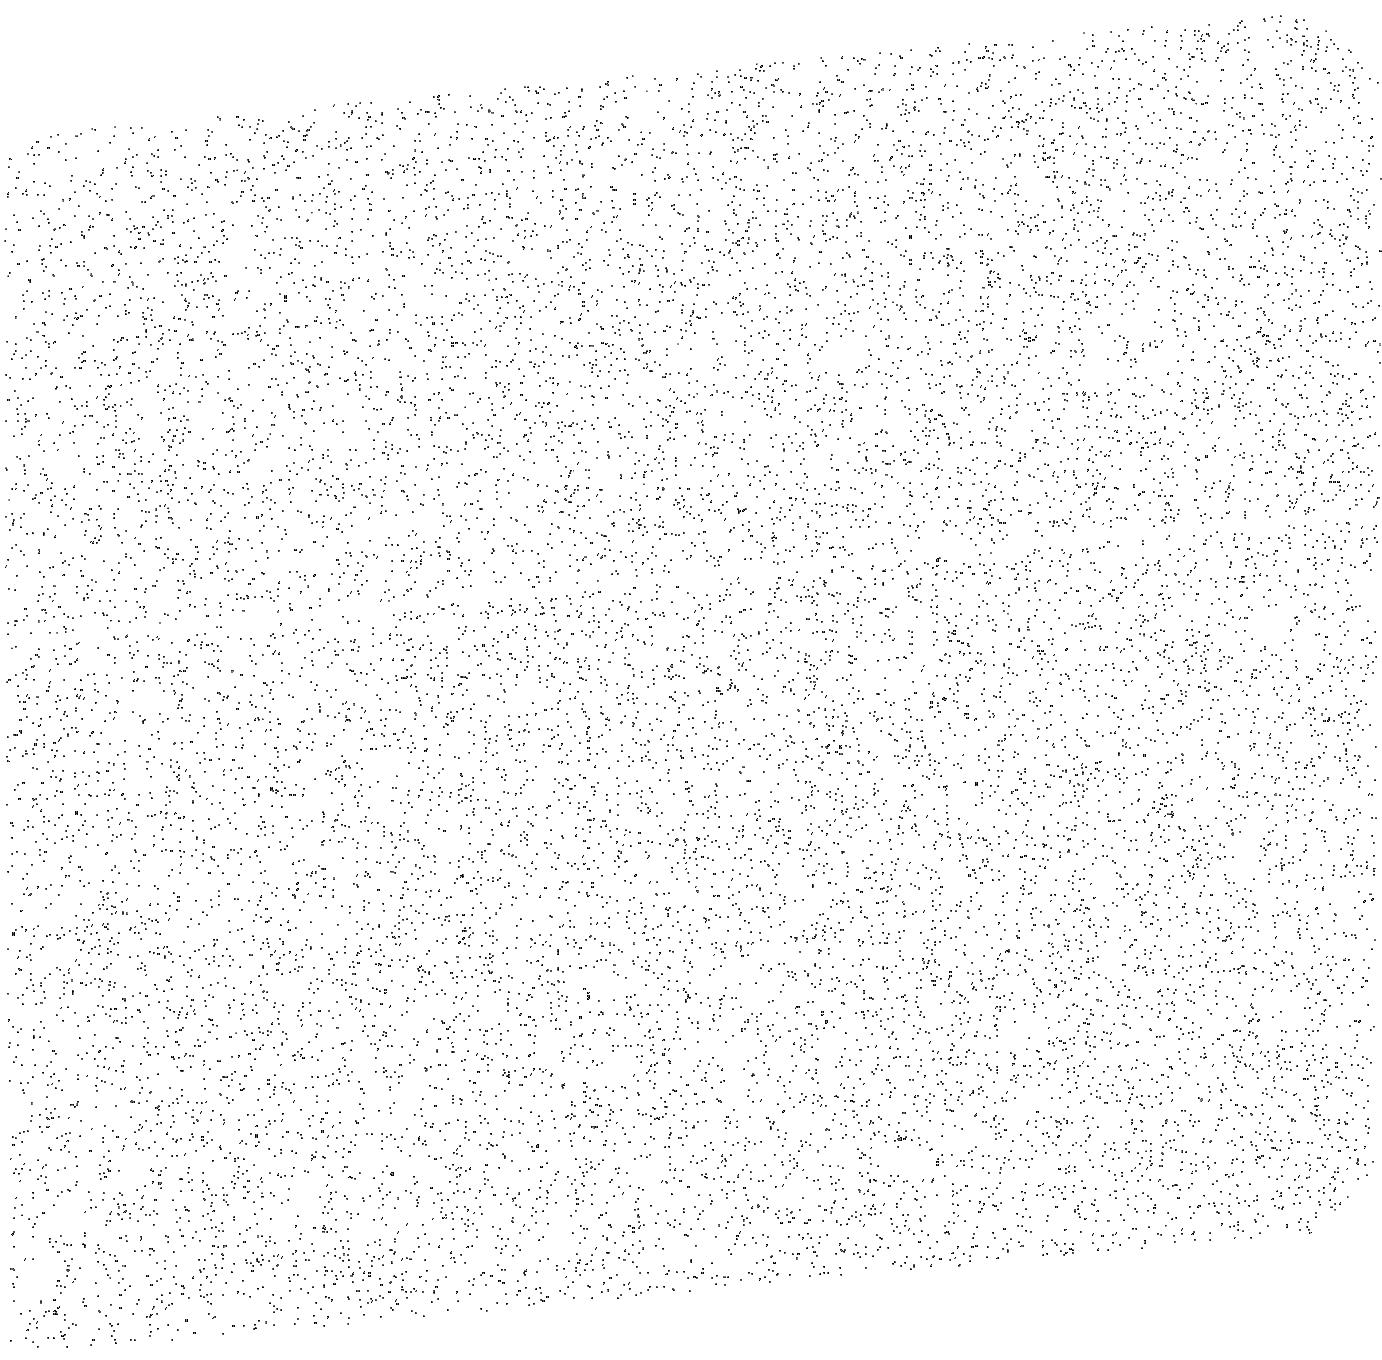
Target: SKY-NEAR-MARS. Instrument: ACS/SBC. Filter: F140LP. Exposure: 12 min. Observation ID: jd6xa5010

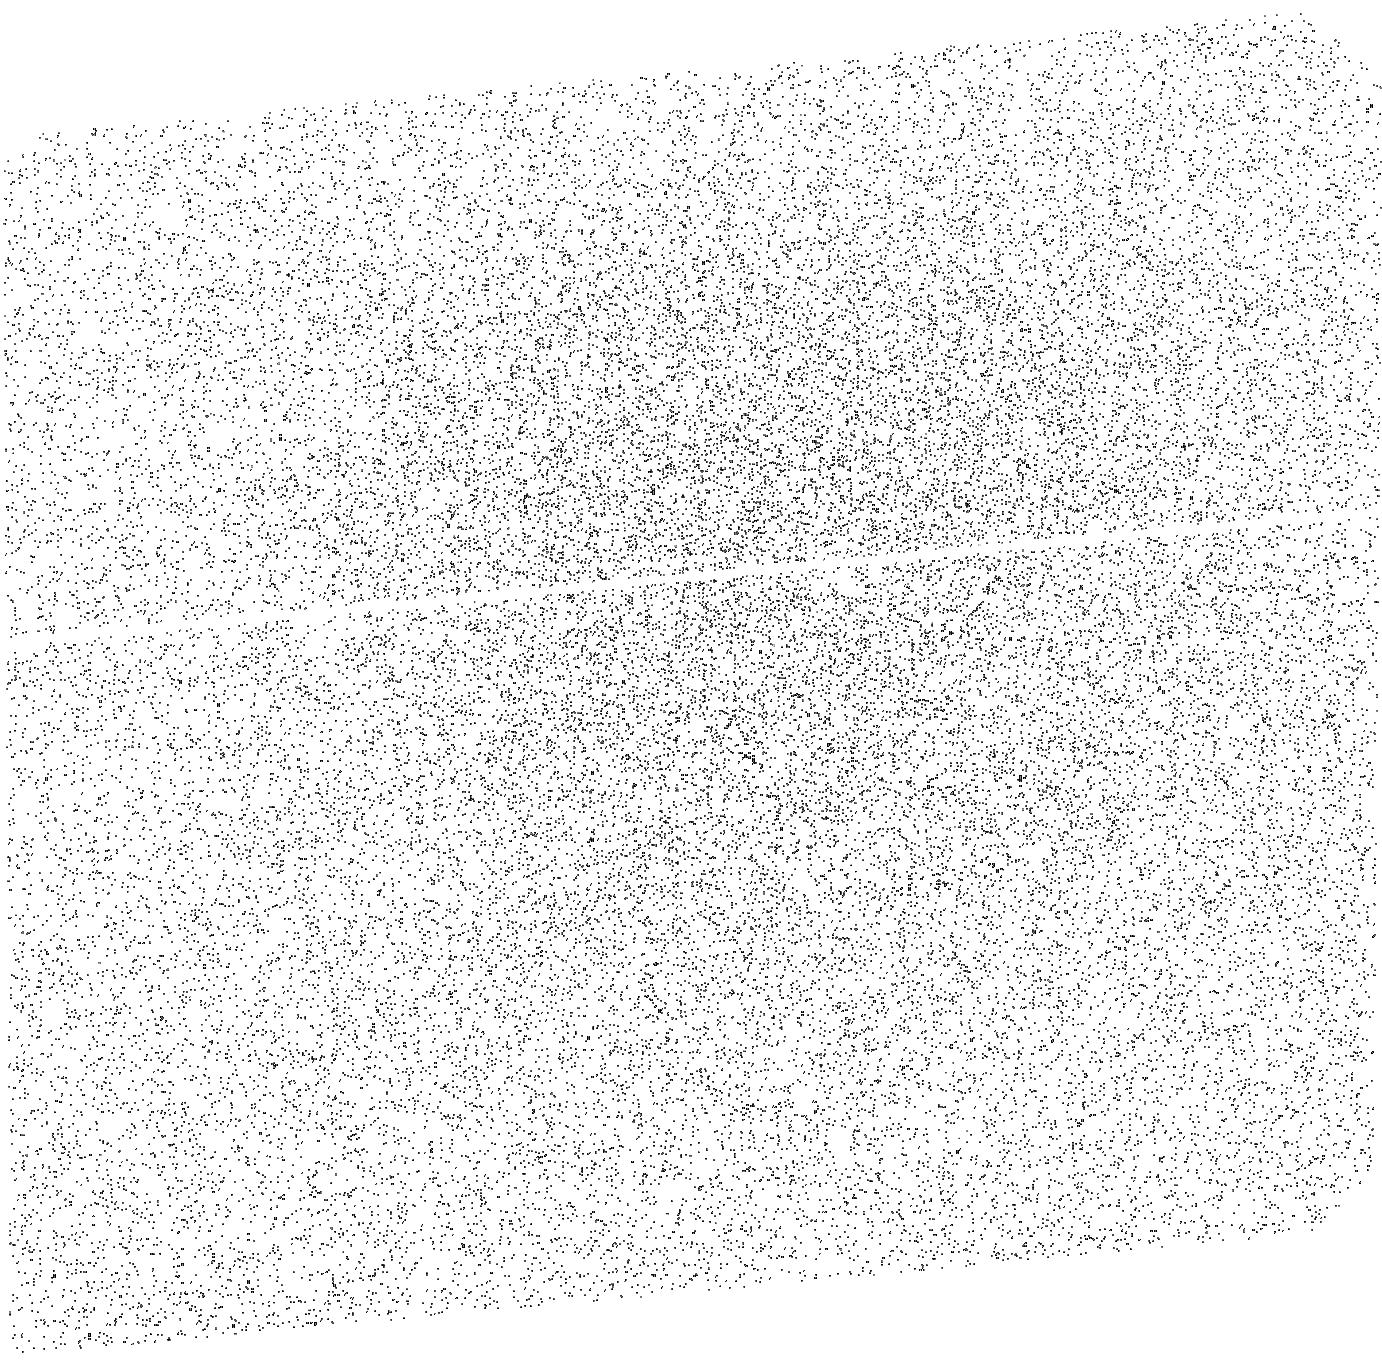
Target: SKY-NEAR-MARS-2. Instrument: ACS/SBC. Filter: F140LP. Exposure: 10 min. Observation ID: jd6xa2010

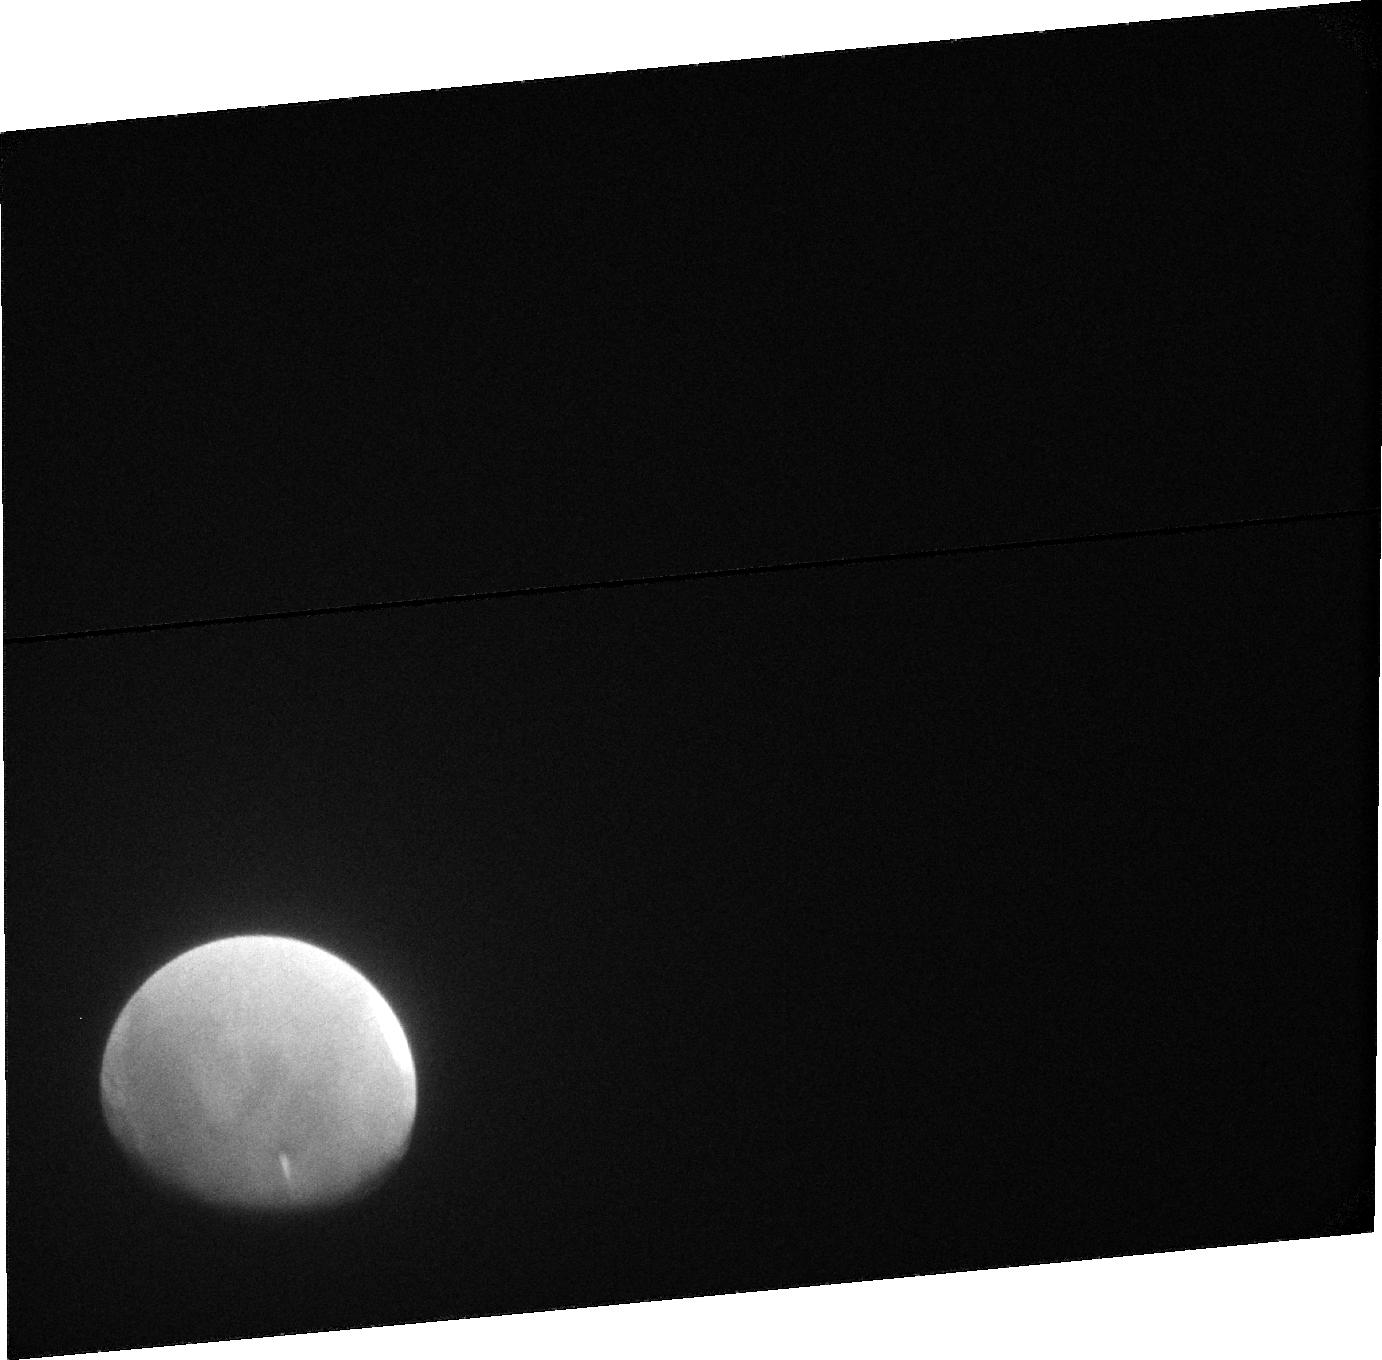
Target: MARS-EXOSPHERE-2. Instrument: ACS/SBC. Filter: F115LP. Exposure: 18 min. Observation ID: jd6x02020

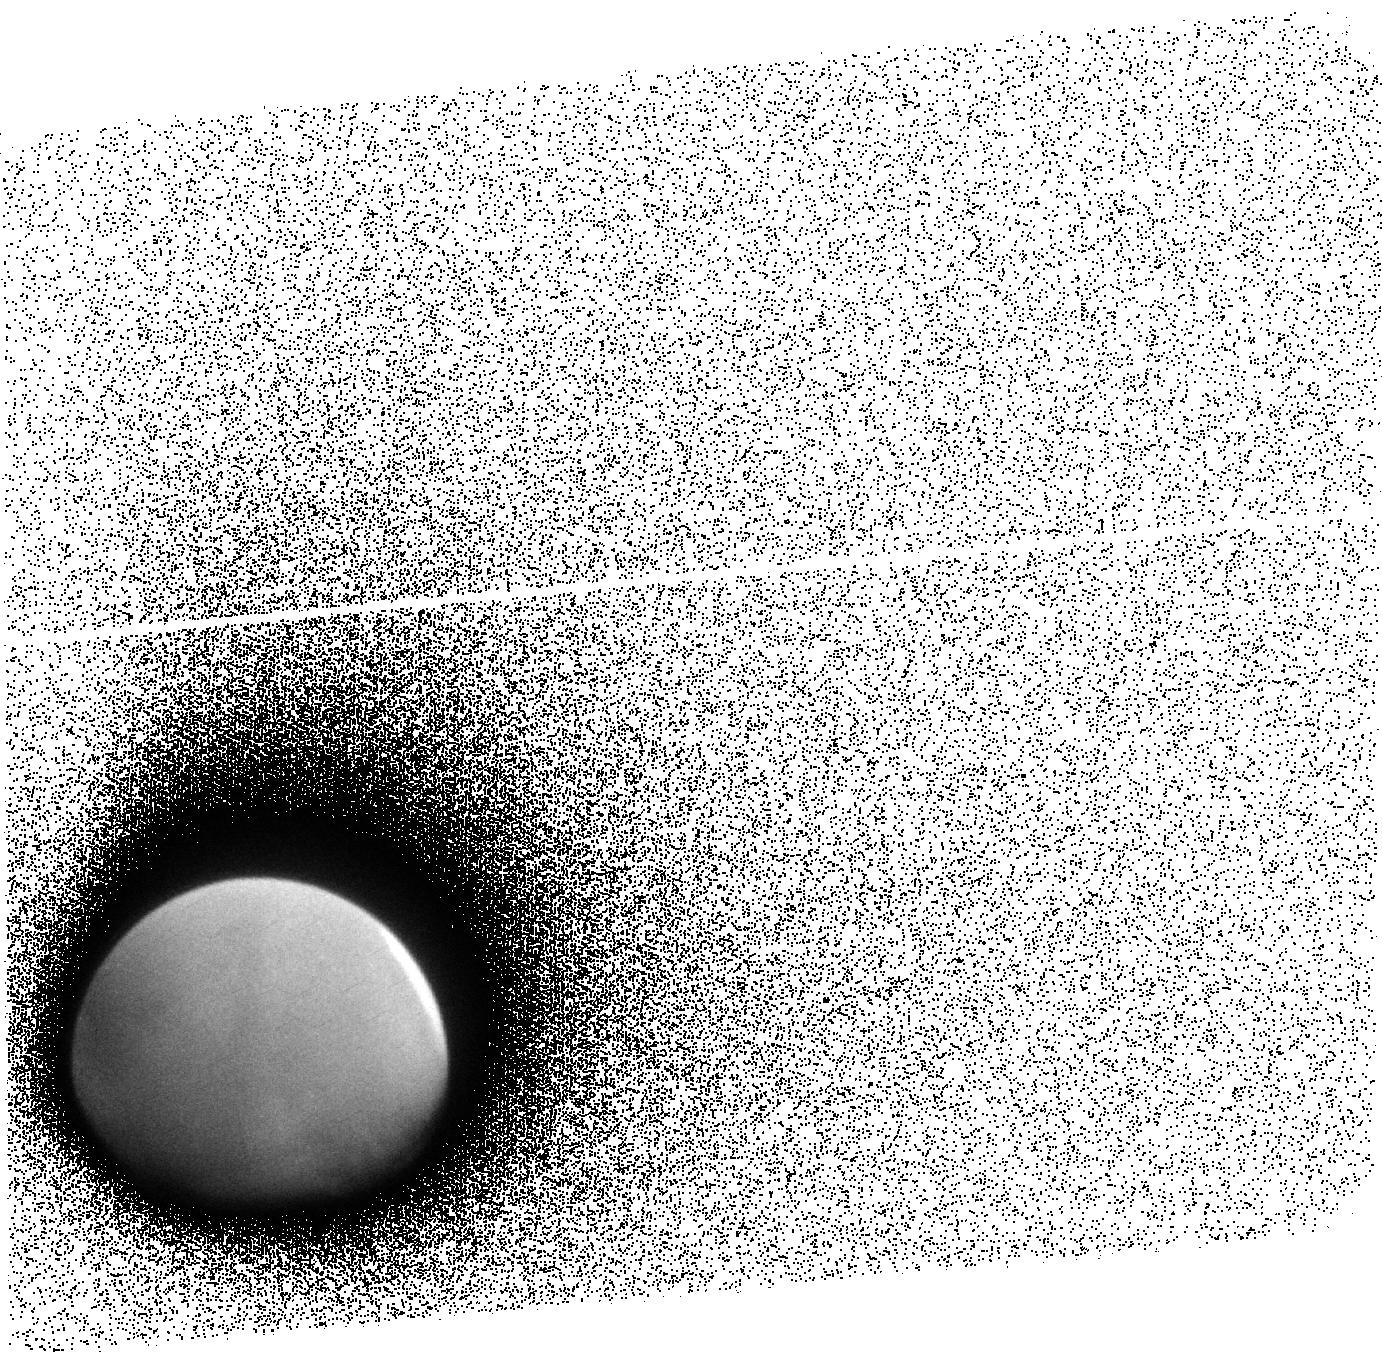
Target: MARS-EXOSPHERE-1. Instrument: ACS/SBC. Filter: F140LP. Exposure: 13 min. Observation ID: jd6x01010

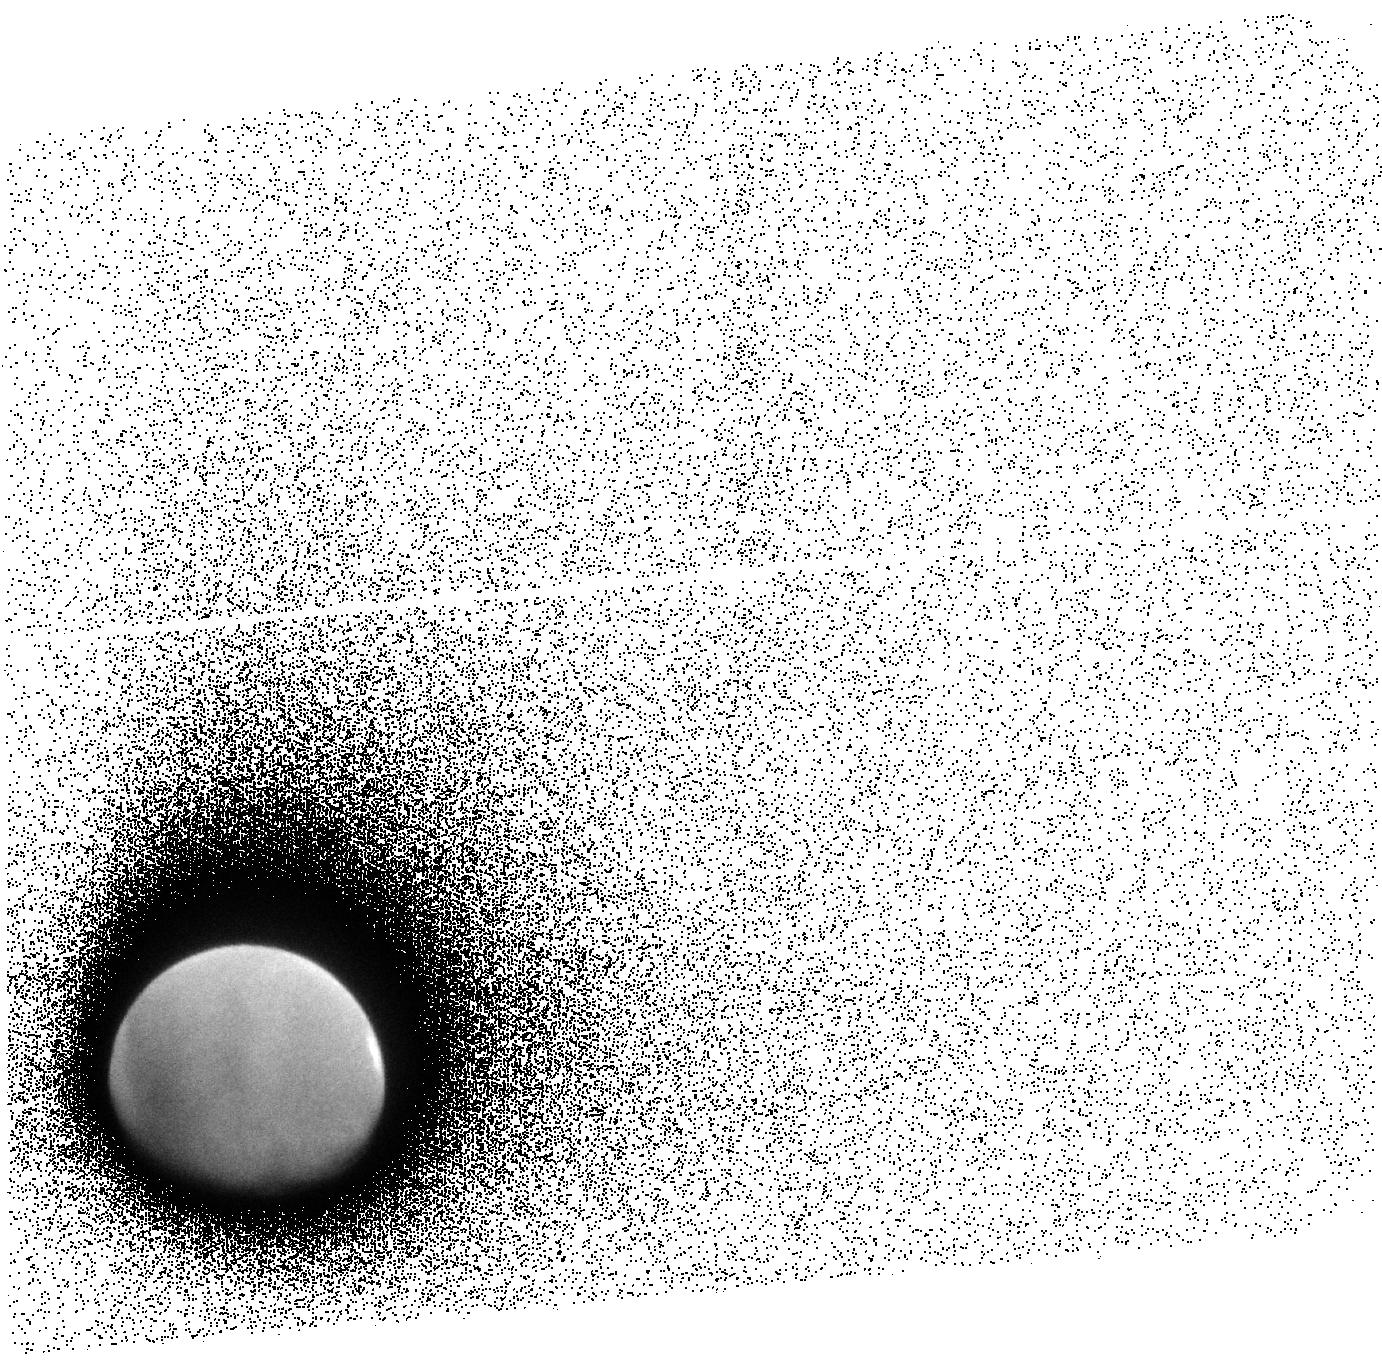
Target: MARS-EXOSPHERE-3. Instrument: ACS/SBC. Filter: F140LP. Exposure: 13 min. Observation ID: jd6x03010

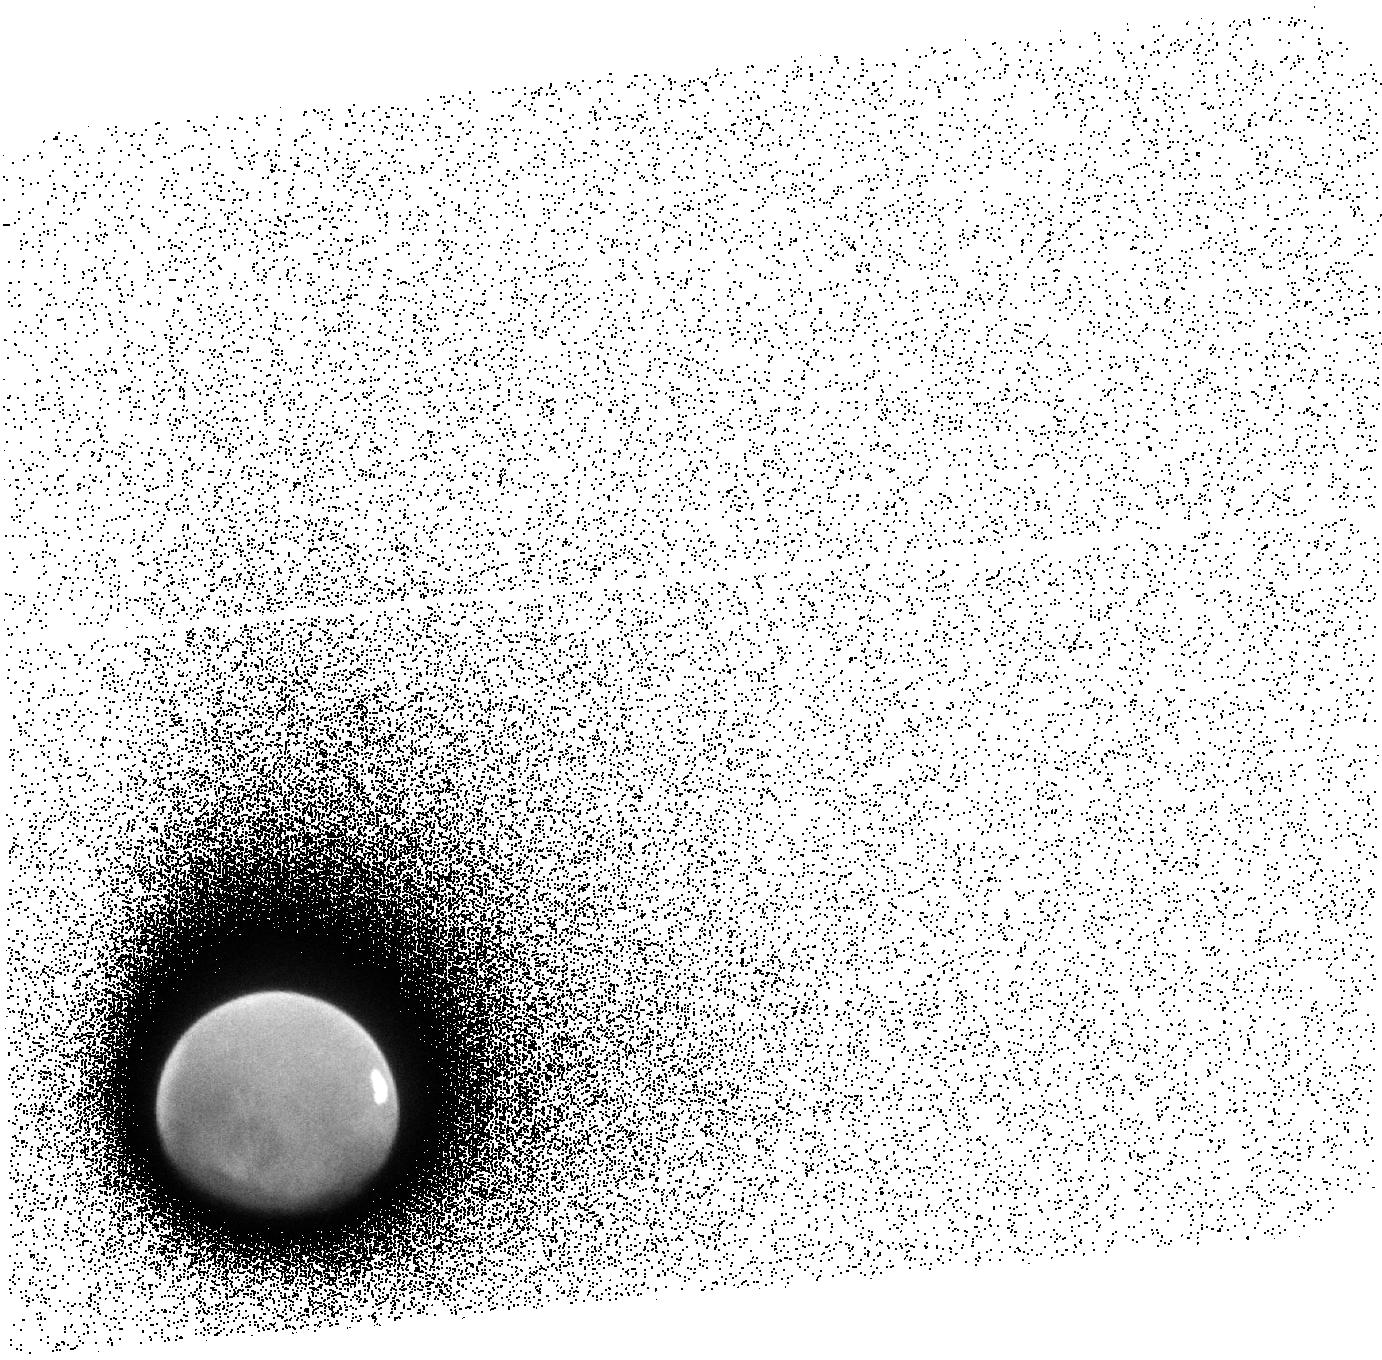
Target: MARS-EXOSPHERE-4. Instrument: ACS/SBC. Filter: F140LP. Exposure: 13 min. Observation ID: jd6x04010

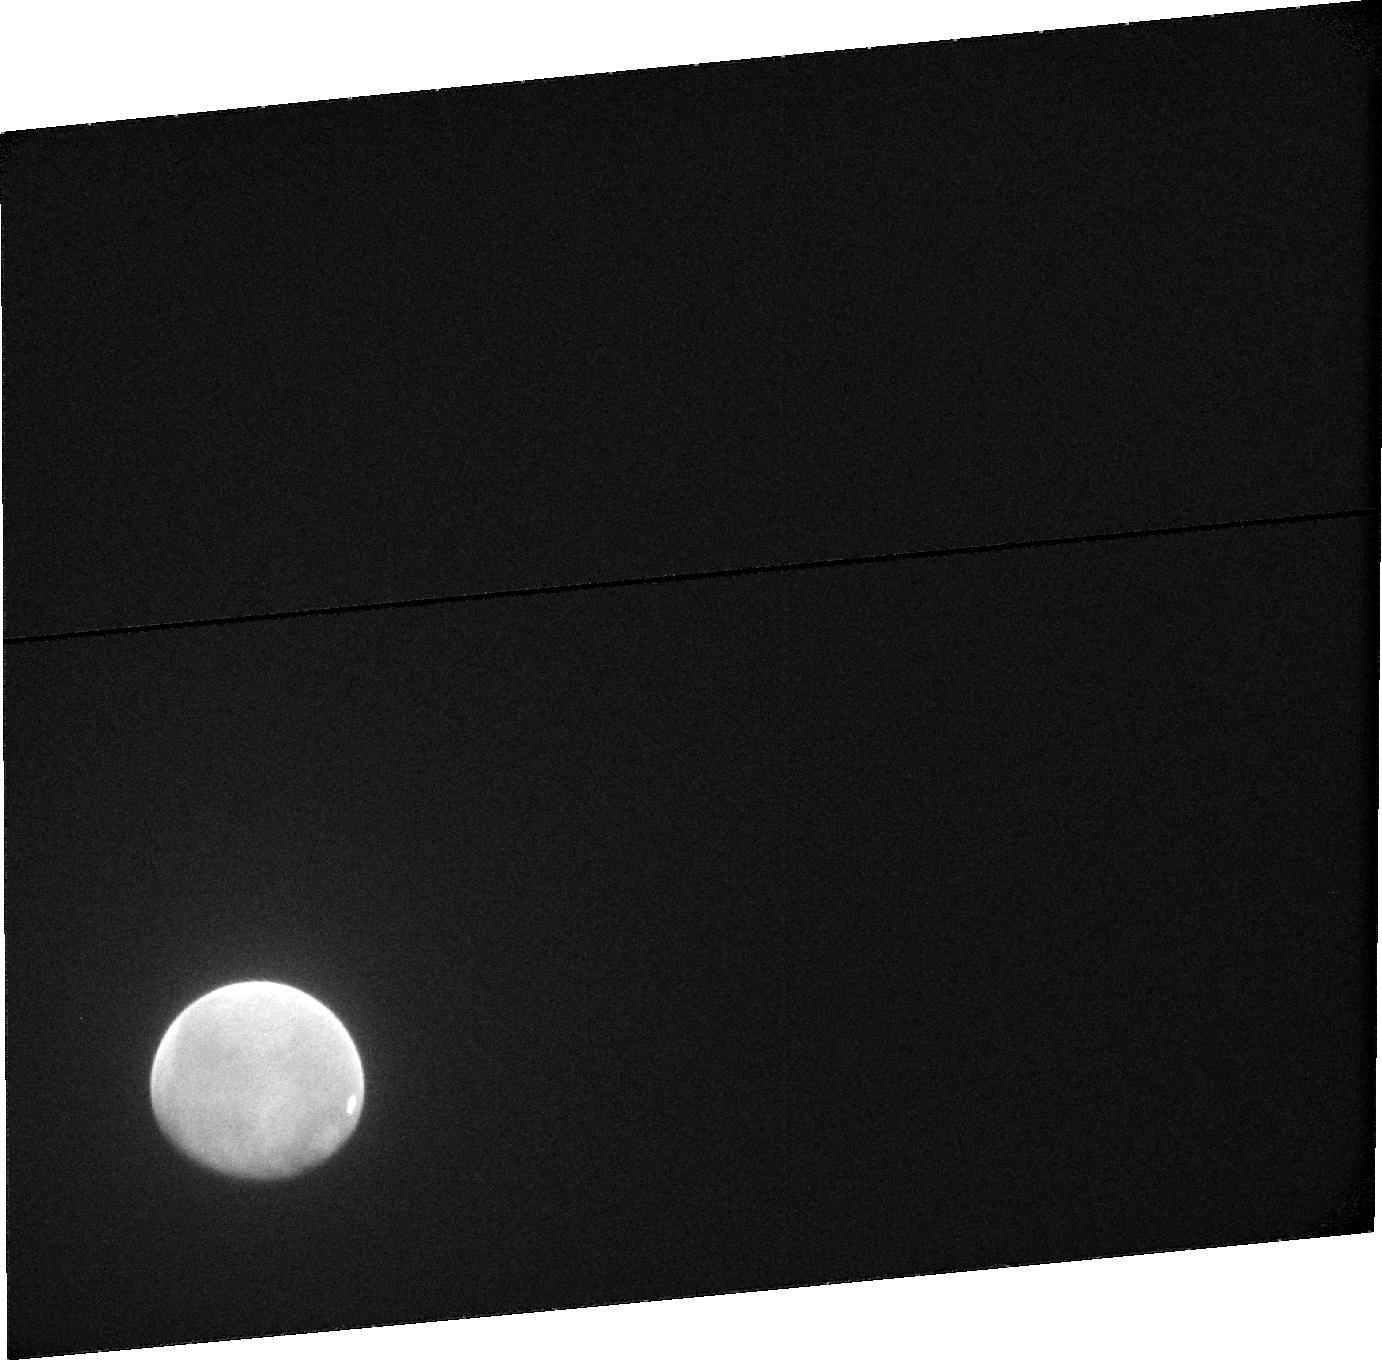
Target: MARS-EXOSPHERE-5. Instrument: ACS/SBC. Filter: F115LP. Exposure: 18 min. Observation ID: jd6x05020

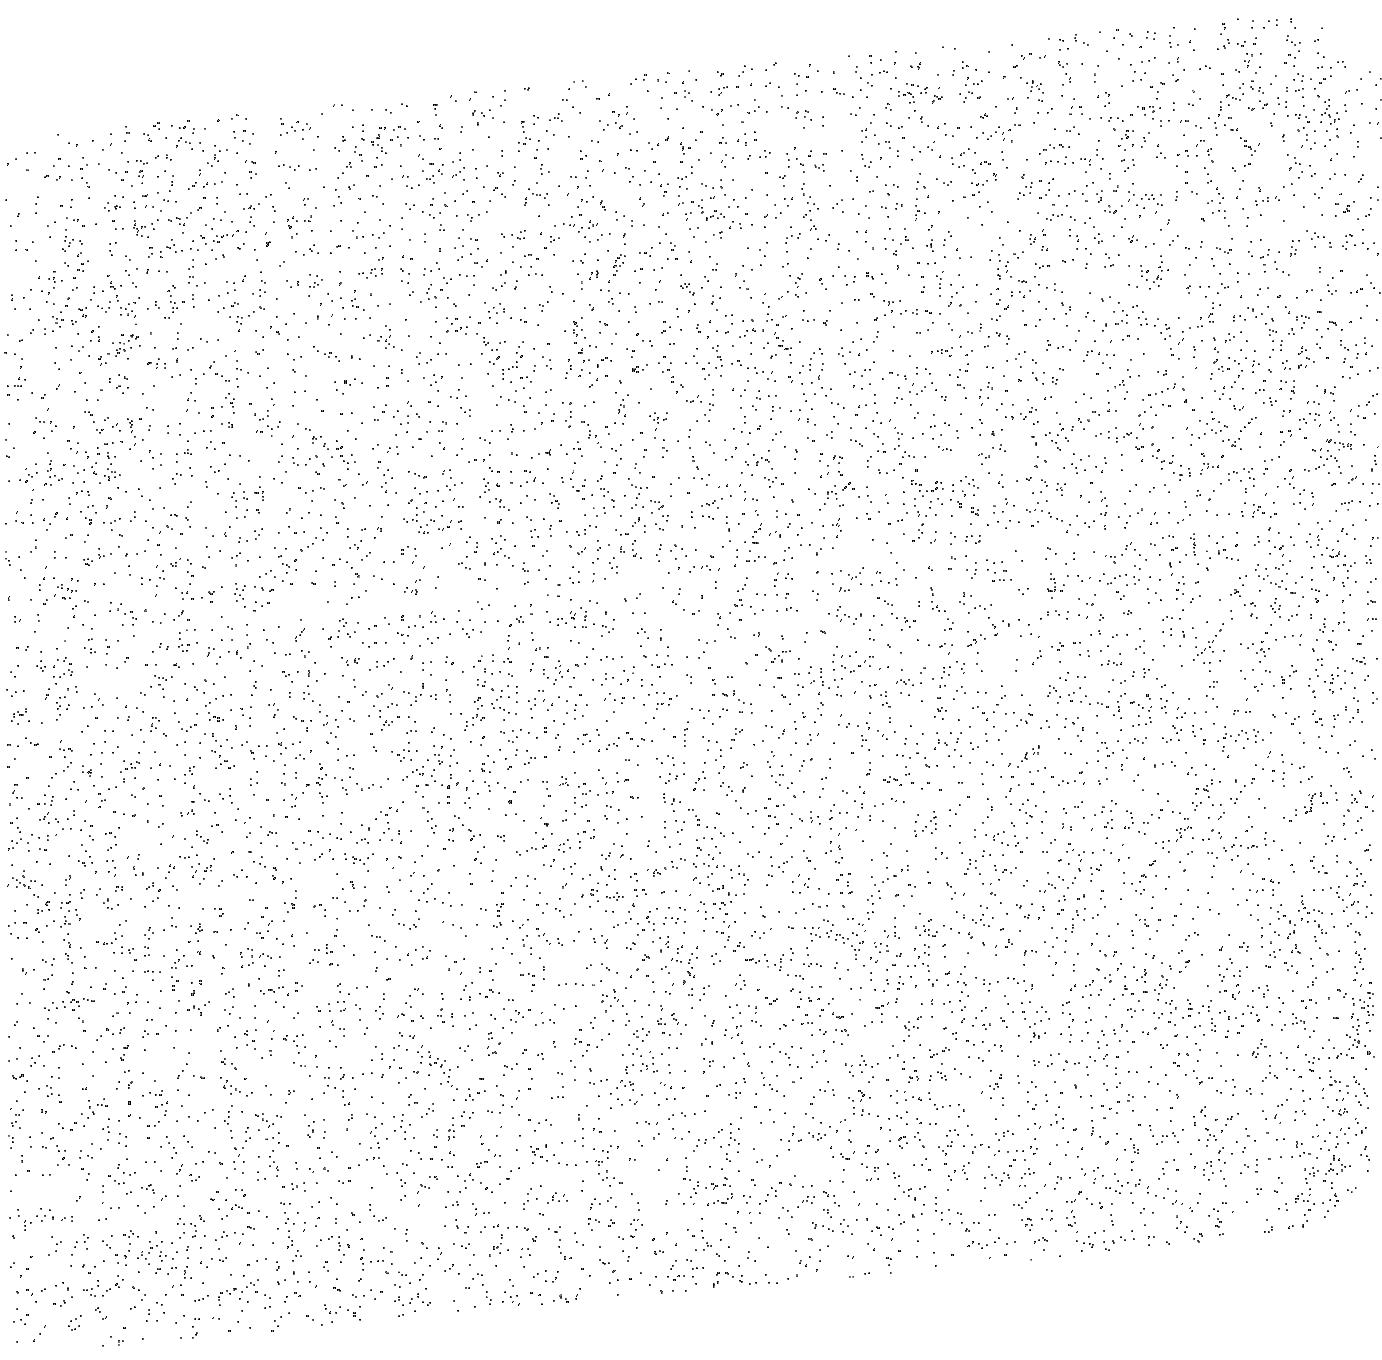
Target: SKY-NEAR-MARS. Instrument: ACS/SBC. Filter: F140LP. Exposure: 10 min. Observation ID: jd6xa4010

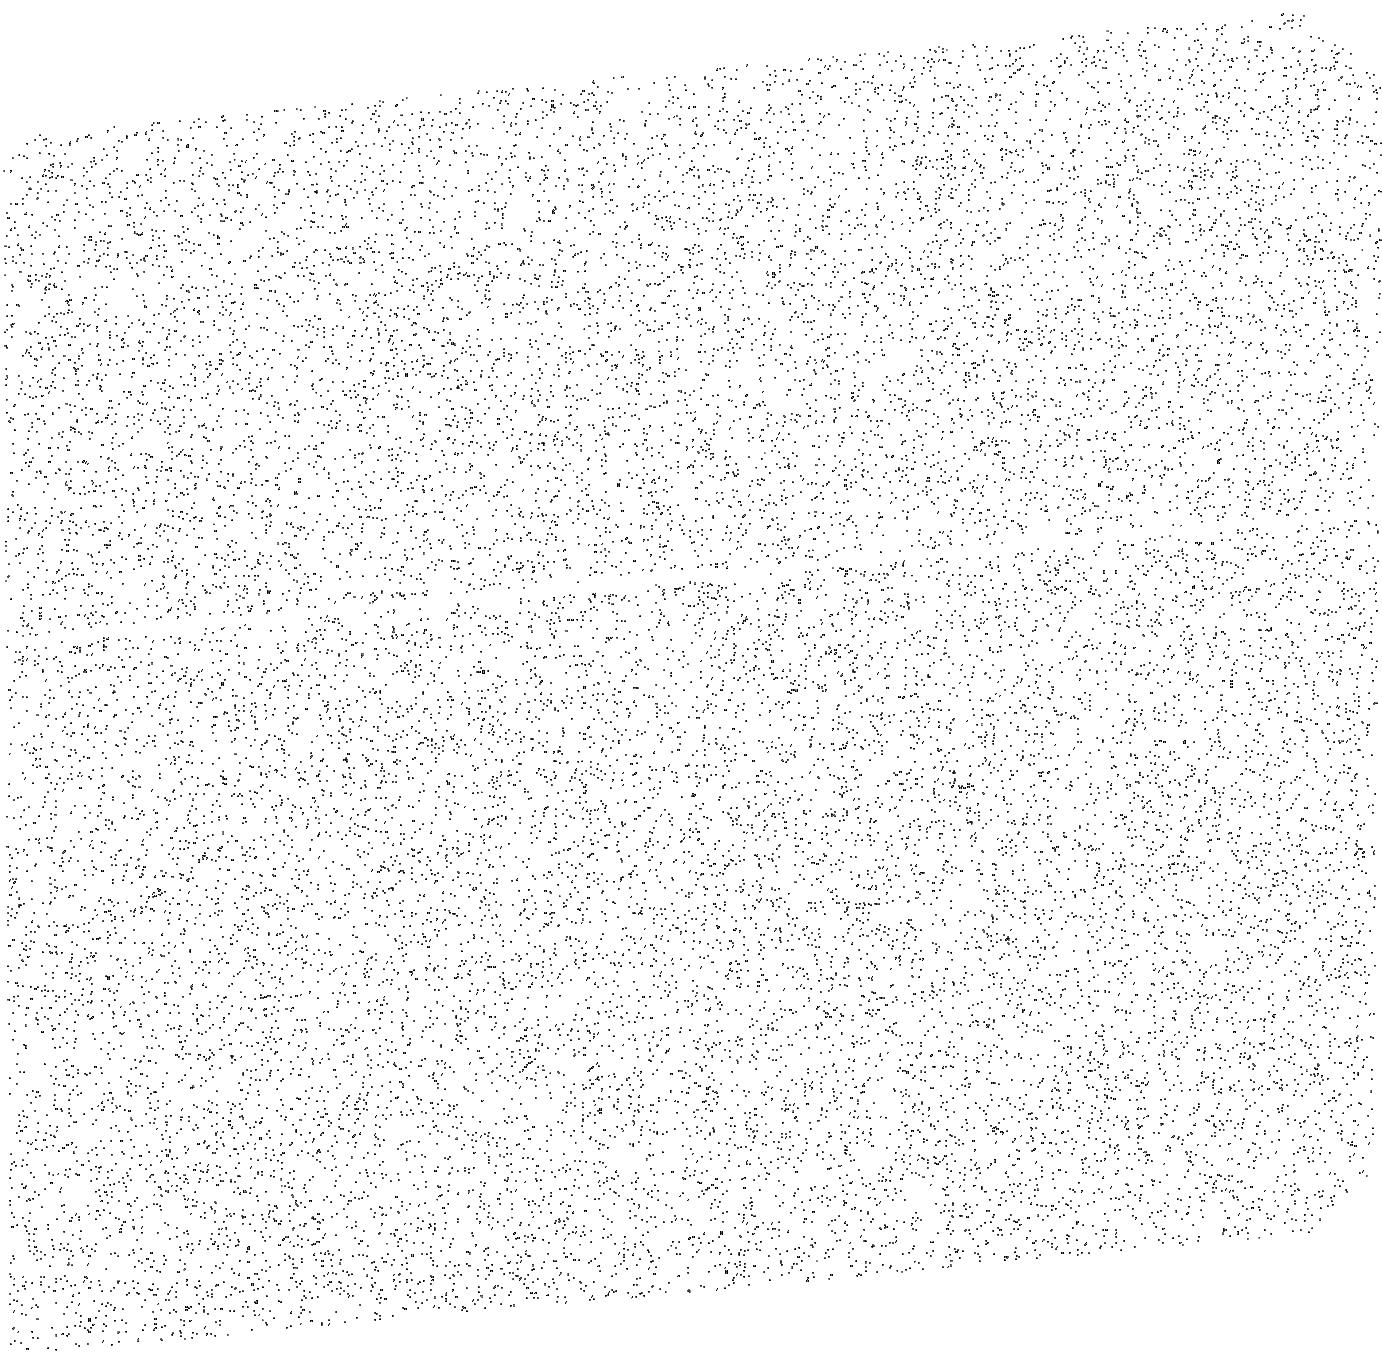
Target: SKY-NEAR-MARS. Instrument: ACS/SBC. Filter: F140LP. Exposure: 10 min. Observation ID: jd6xa1010

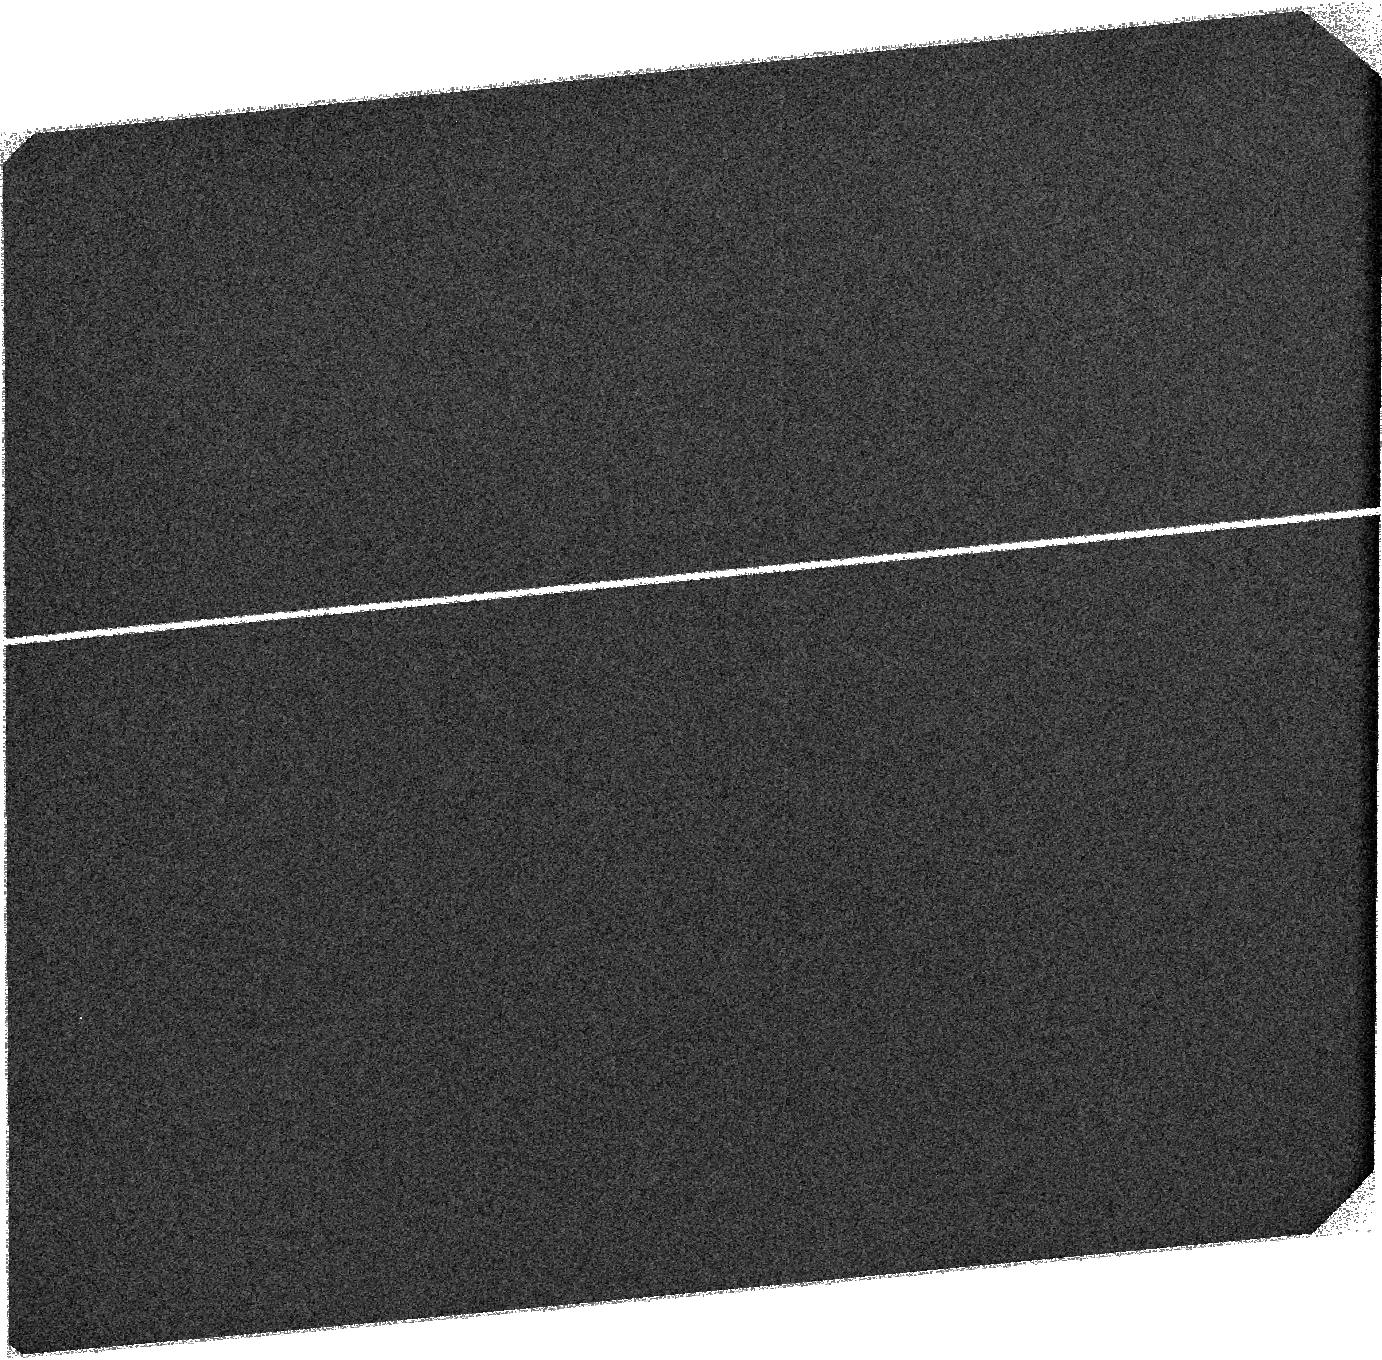
Target: SKY-NEAR-MARS-2. Instrument: ACS/SBC. Filter: F115LP. Exposure: 22 min. Observation ID: jd6xa2020

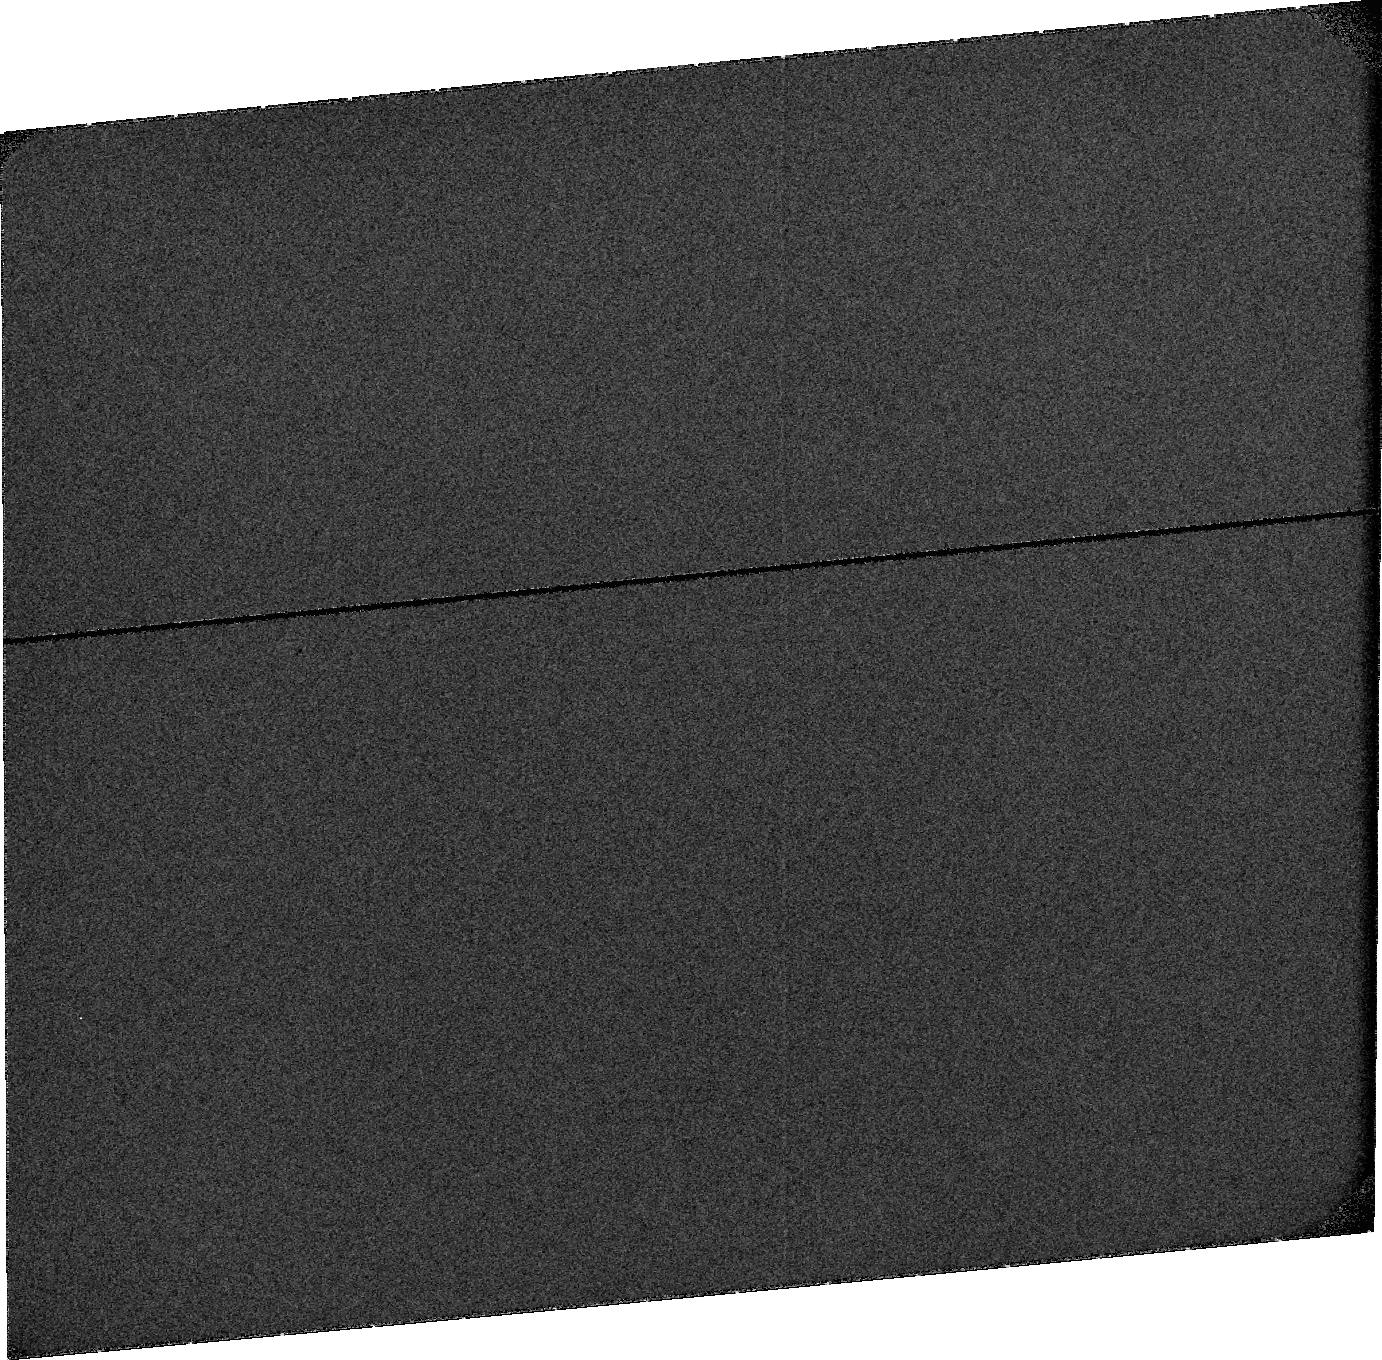
Target: SKY-NEAR-MARS. Instrument: ACS/SBC. Filter: F115LP. Exposure: 20 min. Observation ID: jd6xa5020

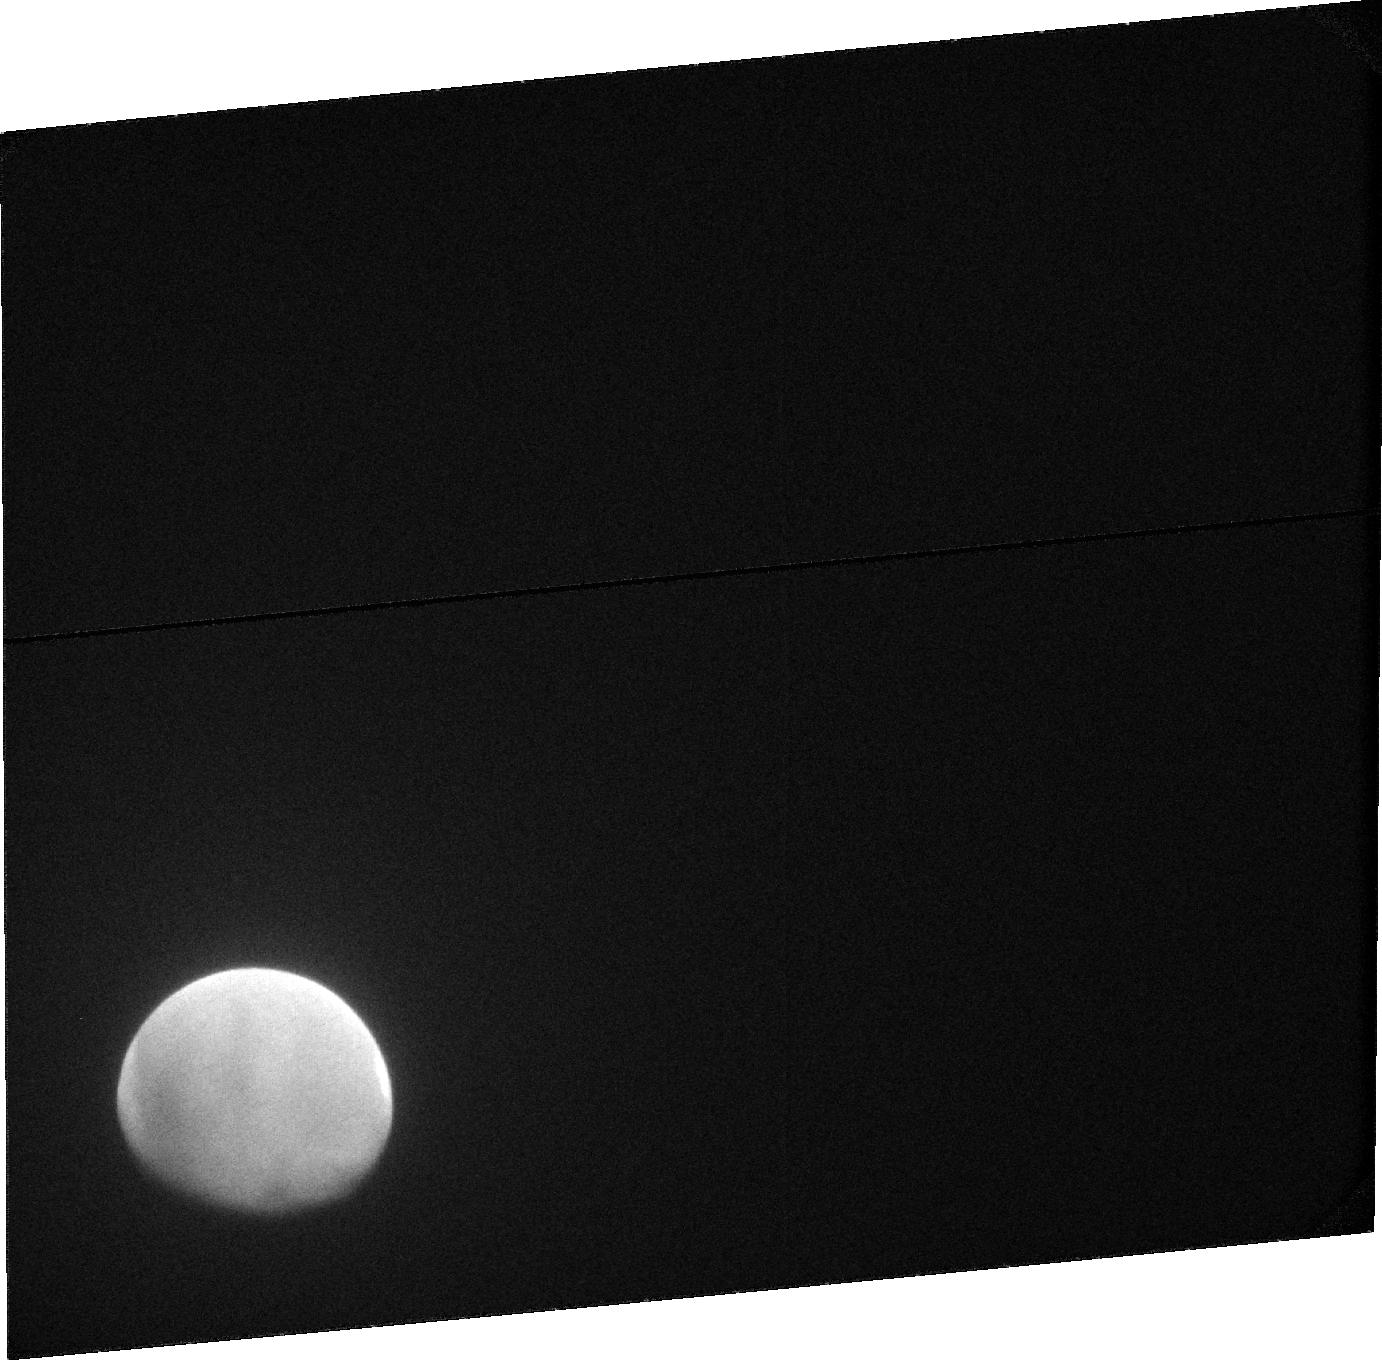
Target: MARS-EXOSPHERE-3. Instrument: ACS/SBC. Filter: F115LP. Exposure: 18 min. Observation ID: jd6x03020

Variability in the Escape of Water from Mars (PI: Clarke, John T.)

The present-day escape of water from the atmosphere of Mars must be understood to extrapolate back in time to determine past conditions on the red planet. To be able to perform this extrapolation accurately, we need to determine the factors that control the escape of H and O today. This work is well underway with observations of the martian exosphere by HST and MAVEN. We have established that the H escape rate is highly variable over the course of a martian year (factor of ten), with strong seasonal variations in the exospheric H density, but the controlling factor(s) are not yet well determined. This proposal is to extend this work with HST observations in Fall 2016 during martian southern summer, when both the H escape flux and the dust storm activity are at maximum levels. This period corresponds to a time when the MAVEN IUVS will not be able to measure exospheric H due to its orbital geometry, and it corresponds to the arrival of ExoMars in a high altitude capture orbit where this mission will have a good global view of Mars. The coordinated observations with HST, MAVEN, and ExoMars will allow us to measure short term changes in the lower and upper atmospheres during a key time of the Mars seasons, when the escape flux is highest, Mars is closest to the Sun, and there is the highest level of dust storm activity. We will use the relative timing of atmospheric changes to determine cause and effect leading to the large changes in the escape of water. This proposal supports the HST UV initiative.